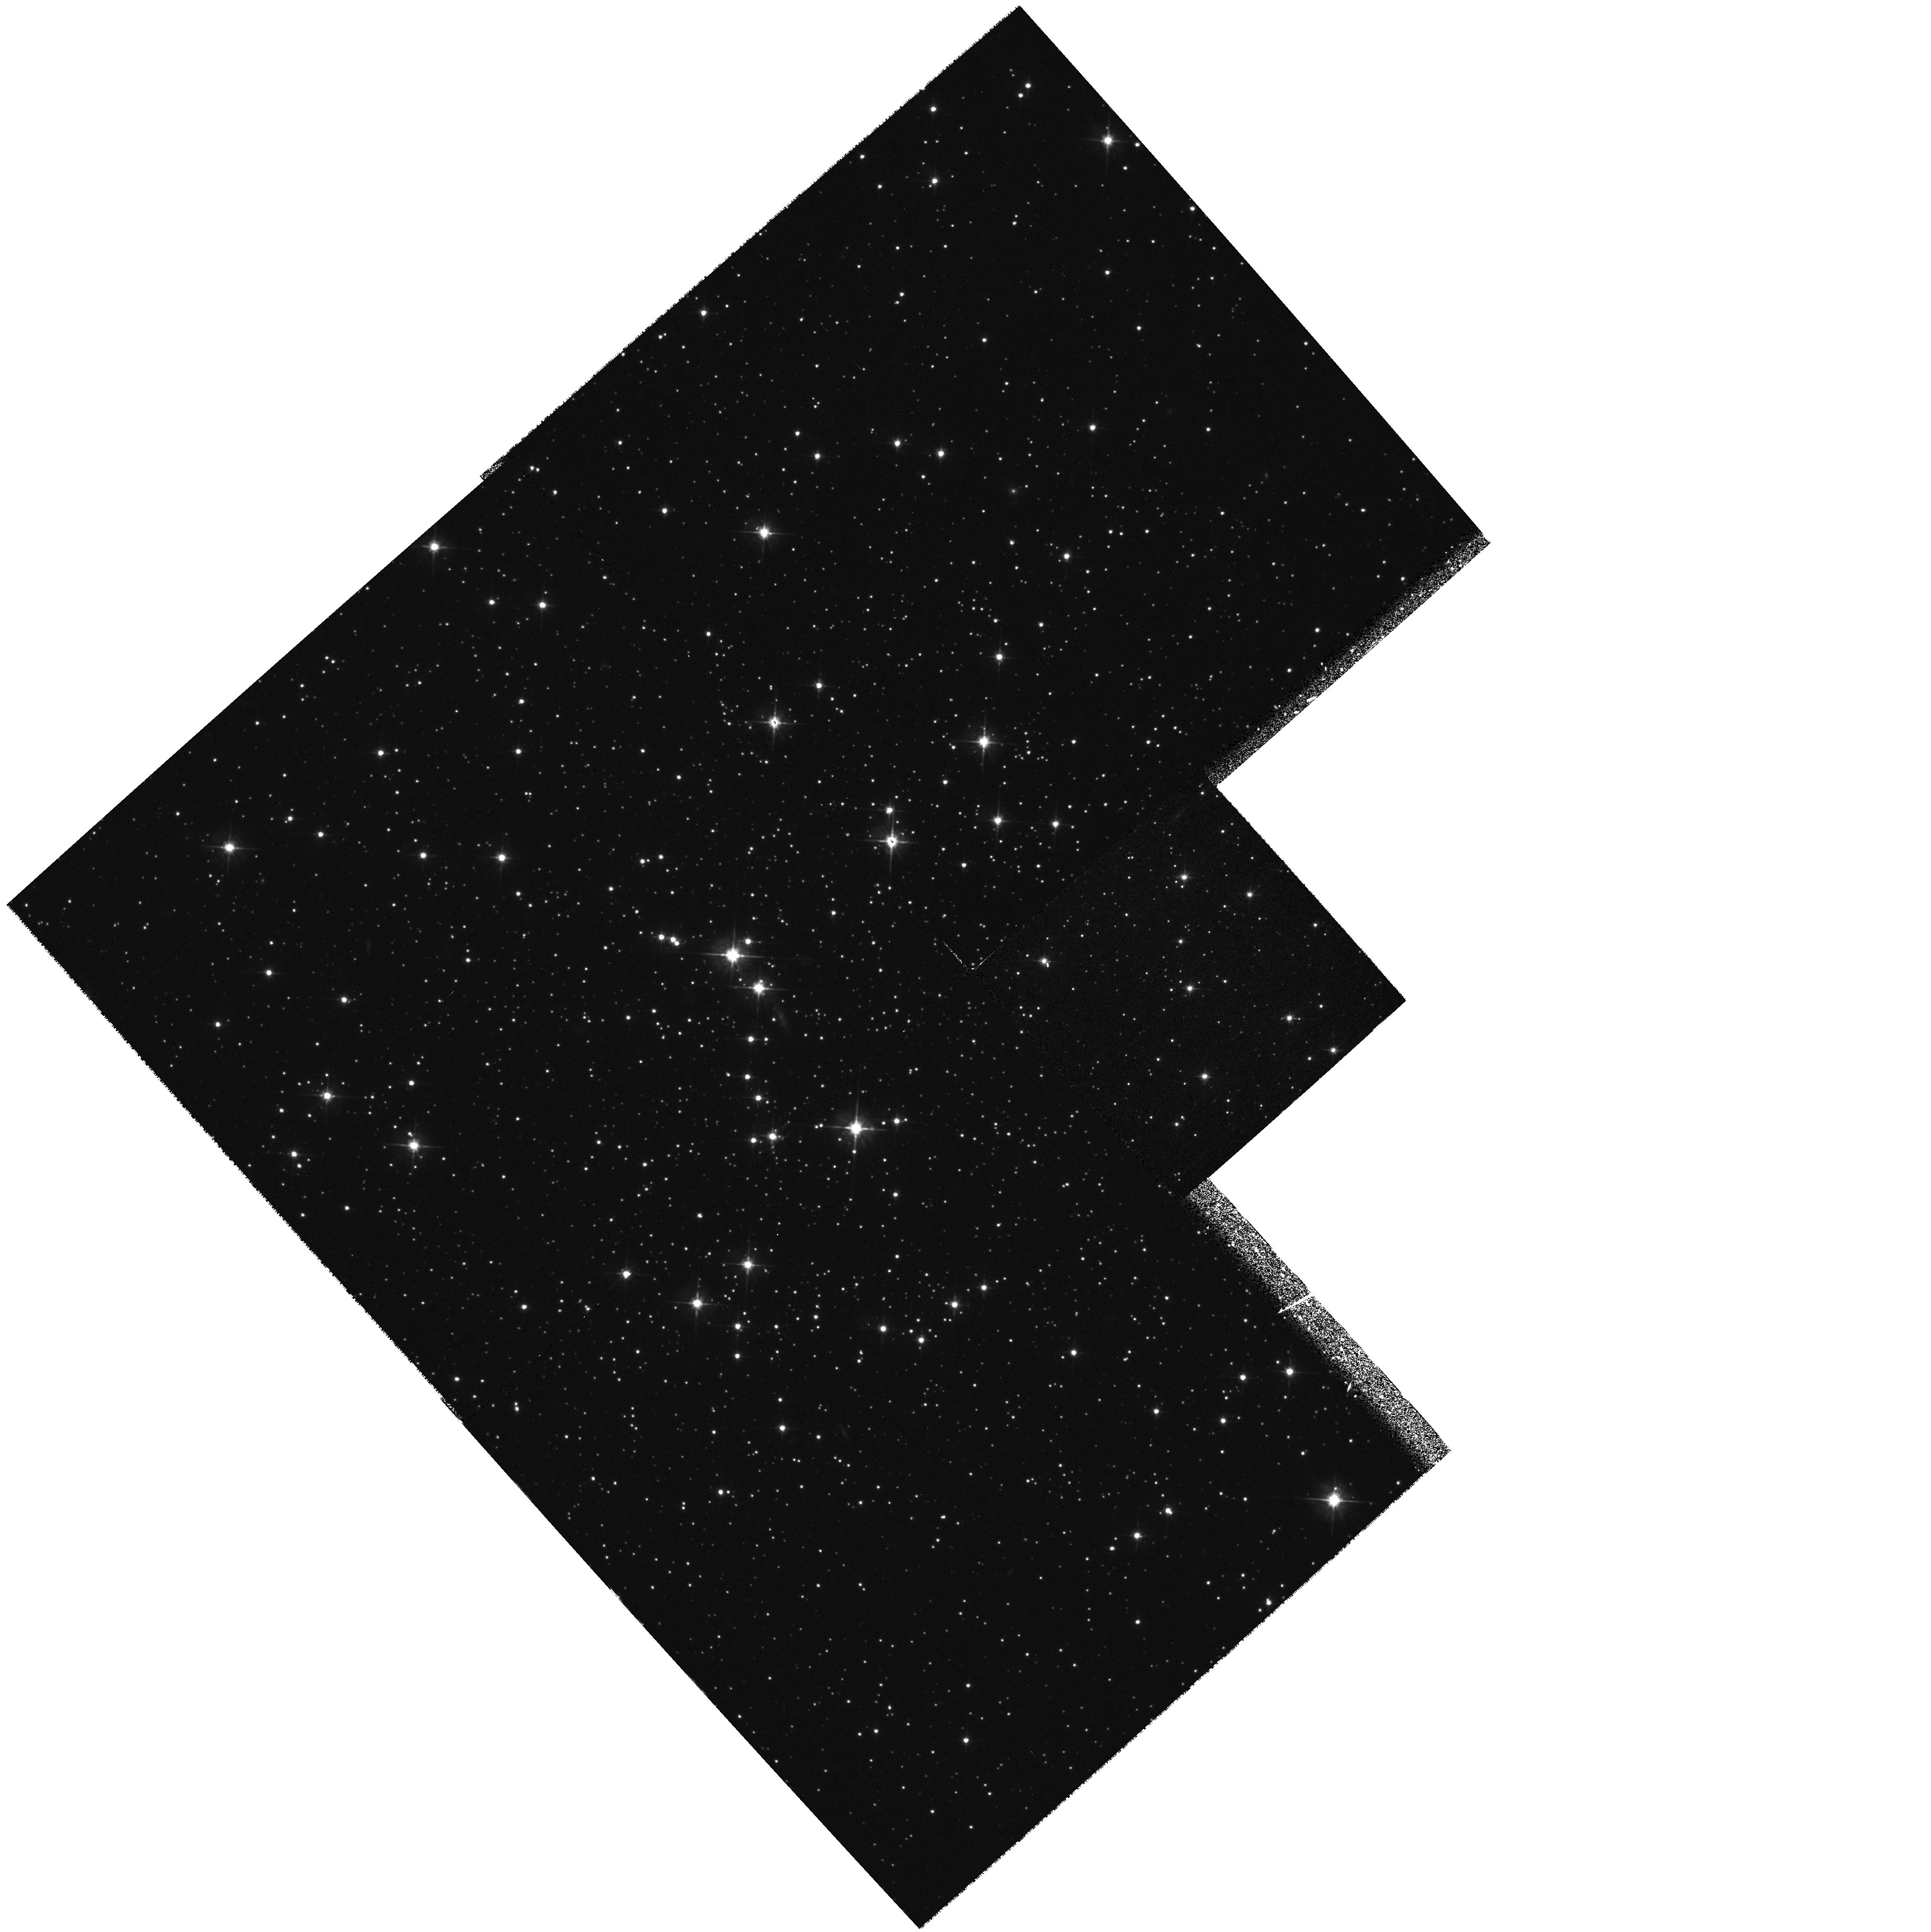
Target: ARP2
Instrument: WFPC2/PC
Filter: F555W
Exposure: 31 min
Observation ID: hst_6701_01_wfpc2_pc_f555w_u37g01

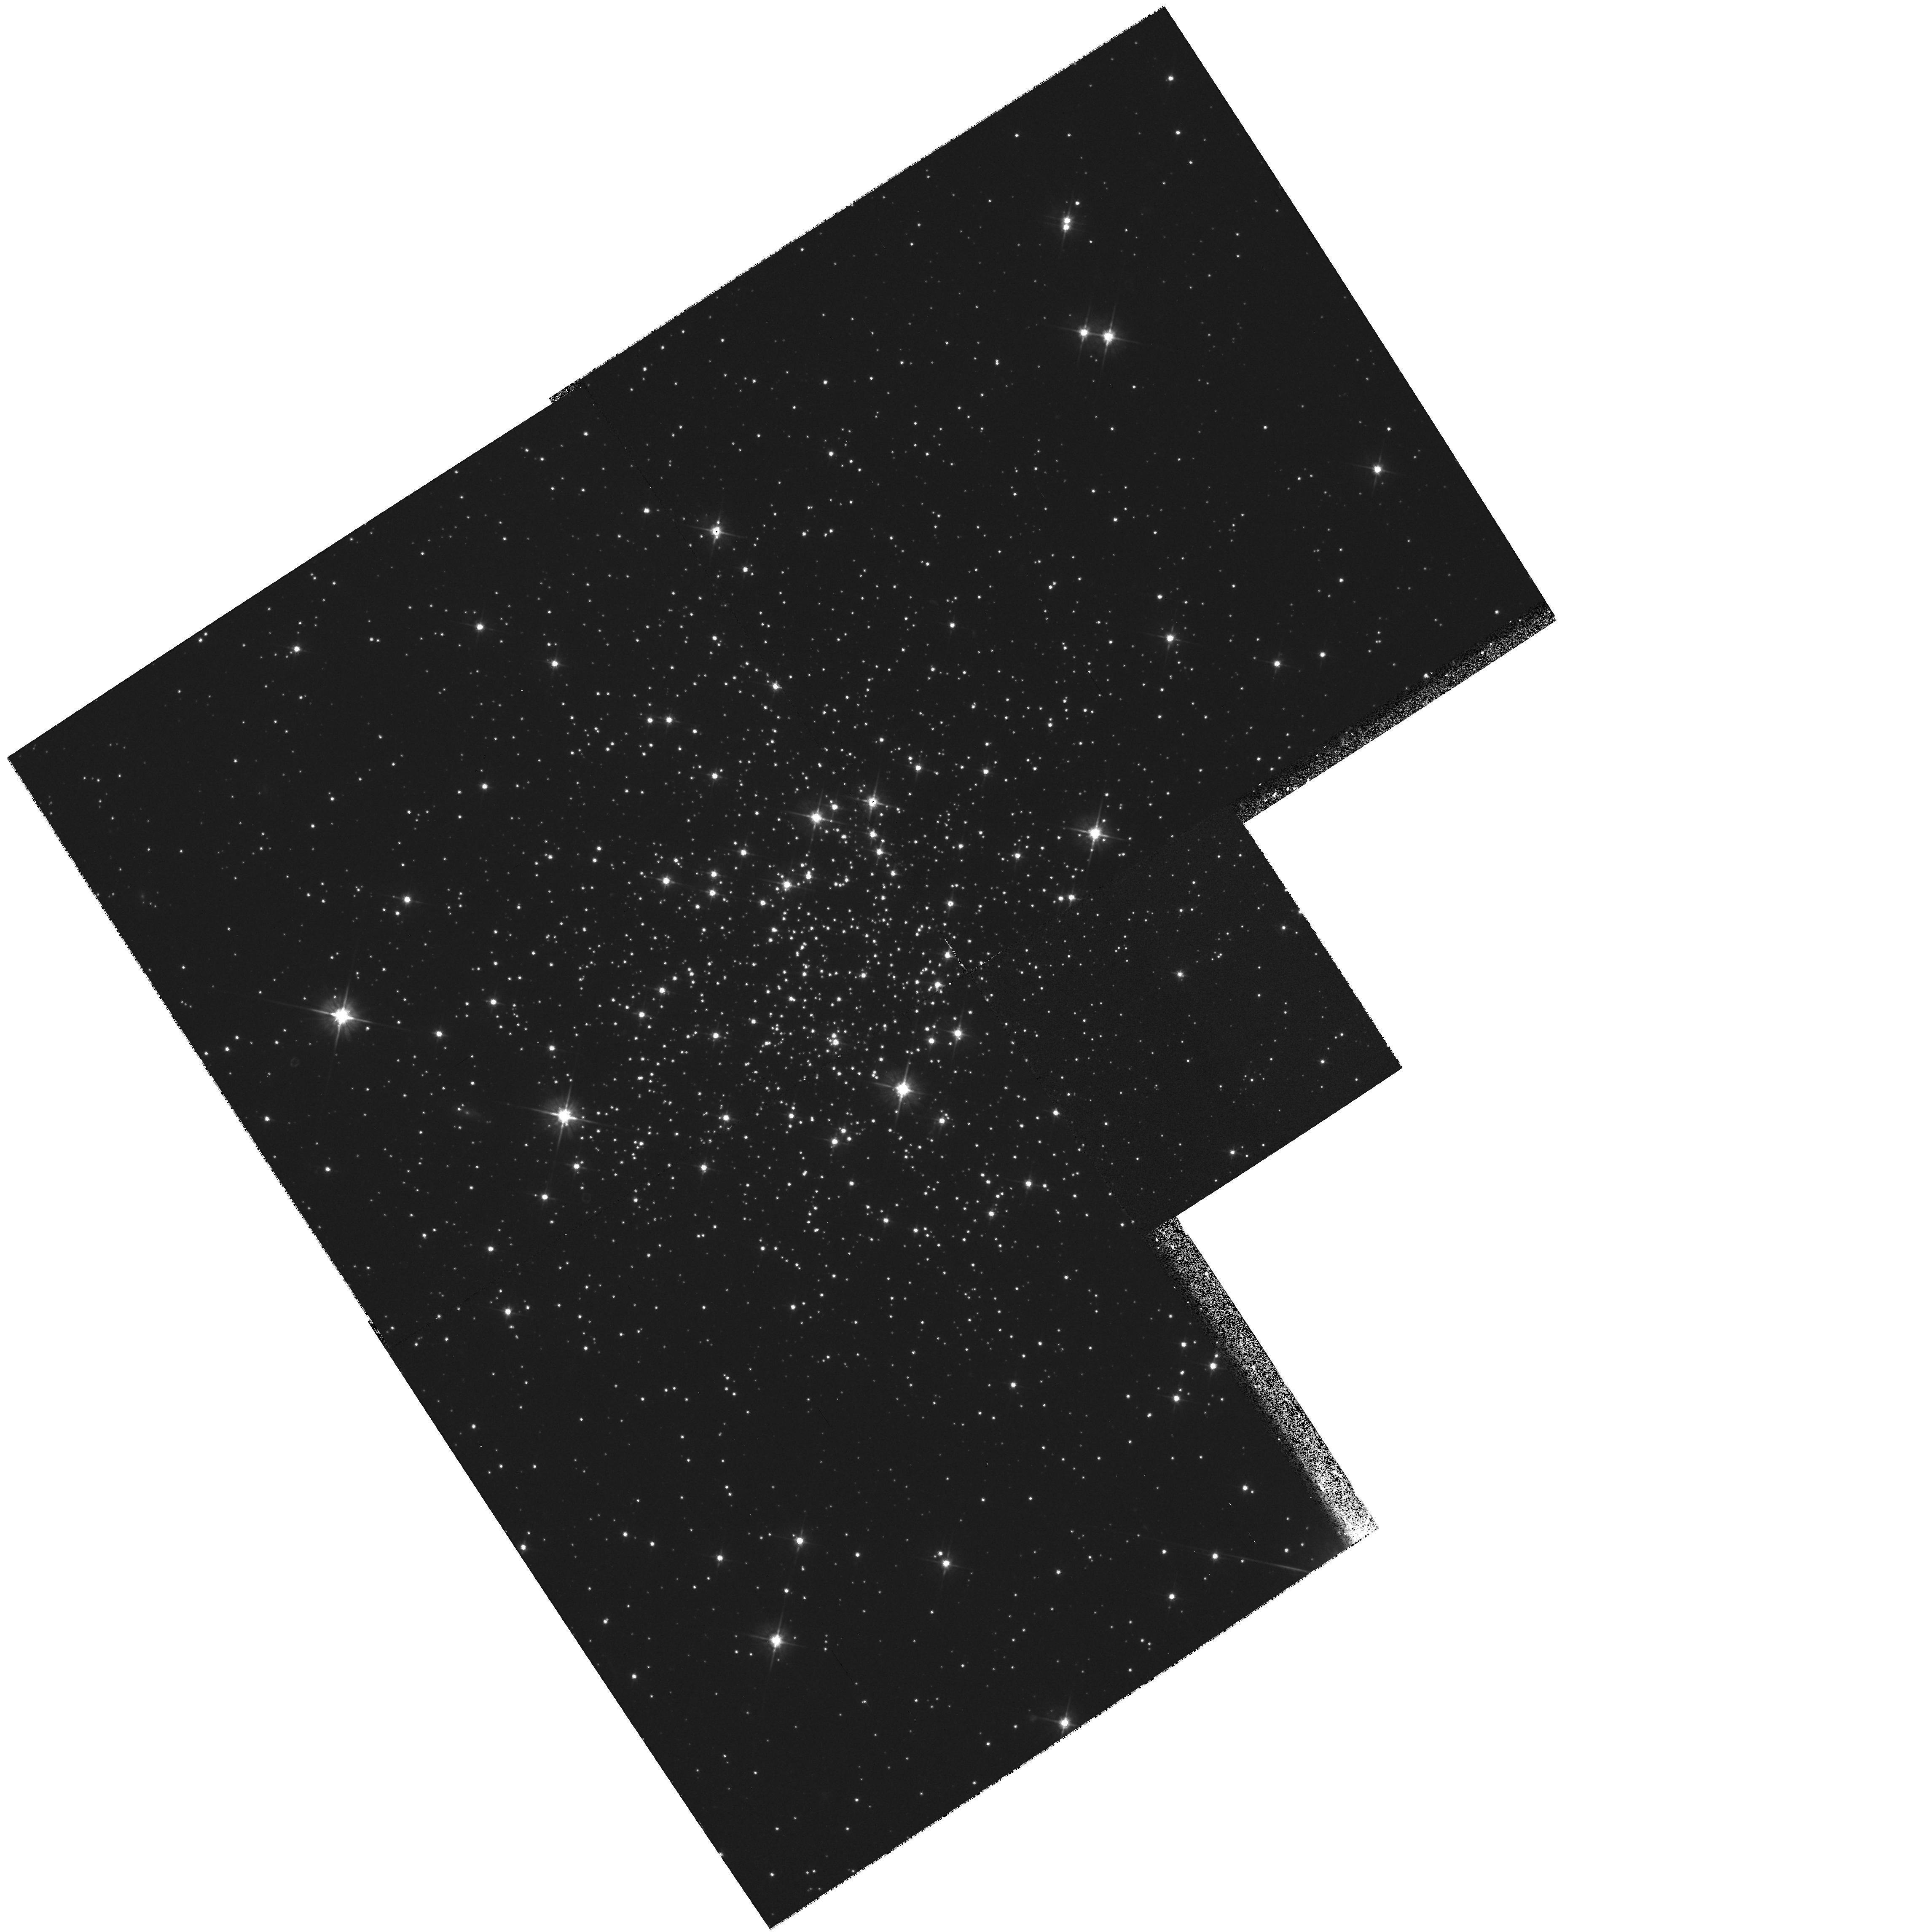
Target: TER7
Instrument: WFPC2/PC
Filter: F555W
Exposure: 31 min
Observation ID: hst_6701_02_wfpc2_pc_f555w_u37g02

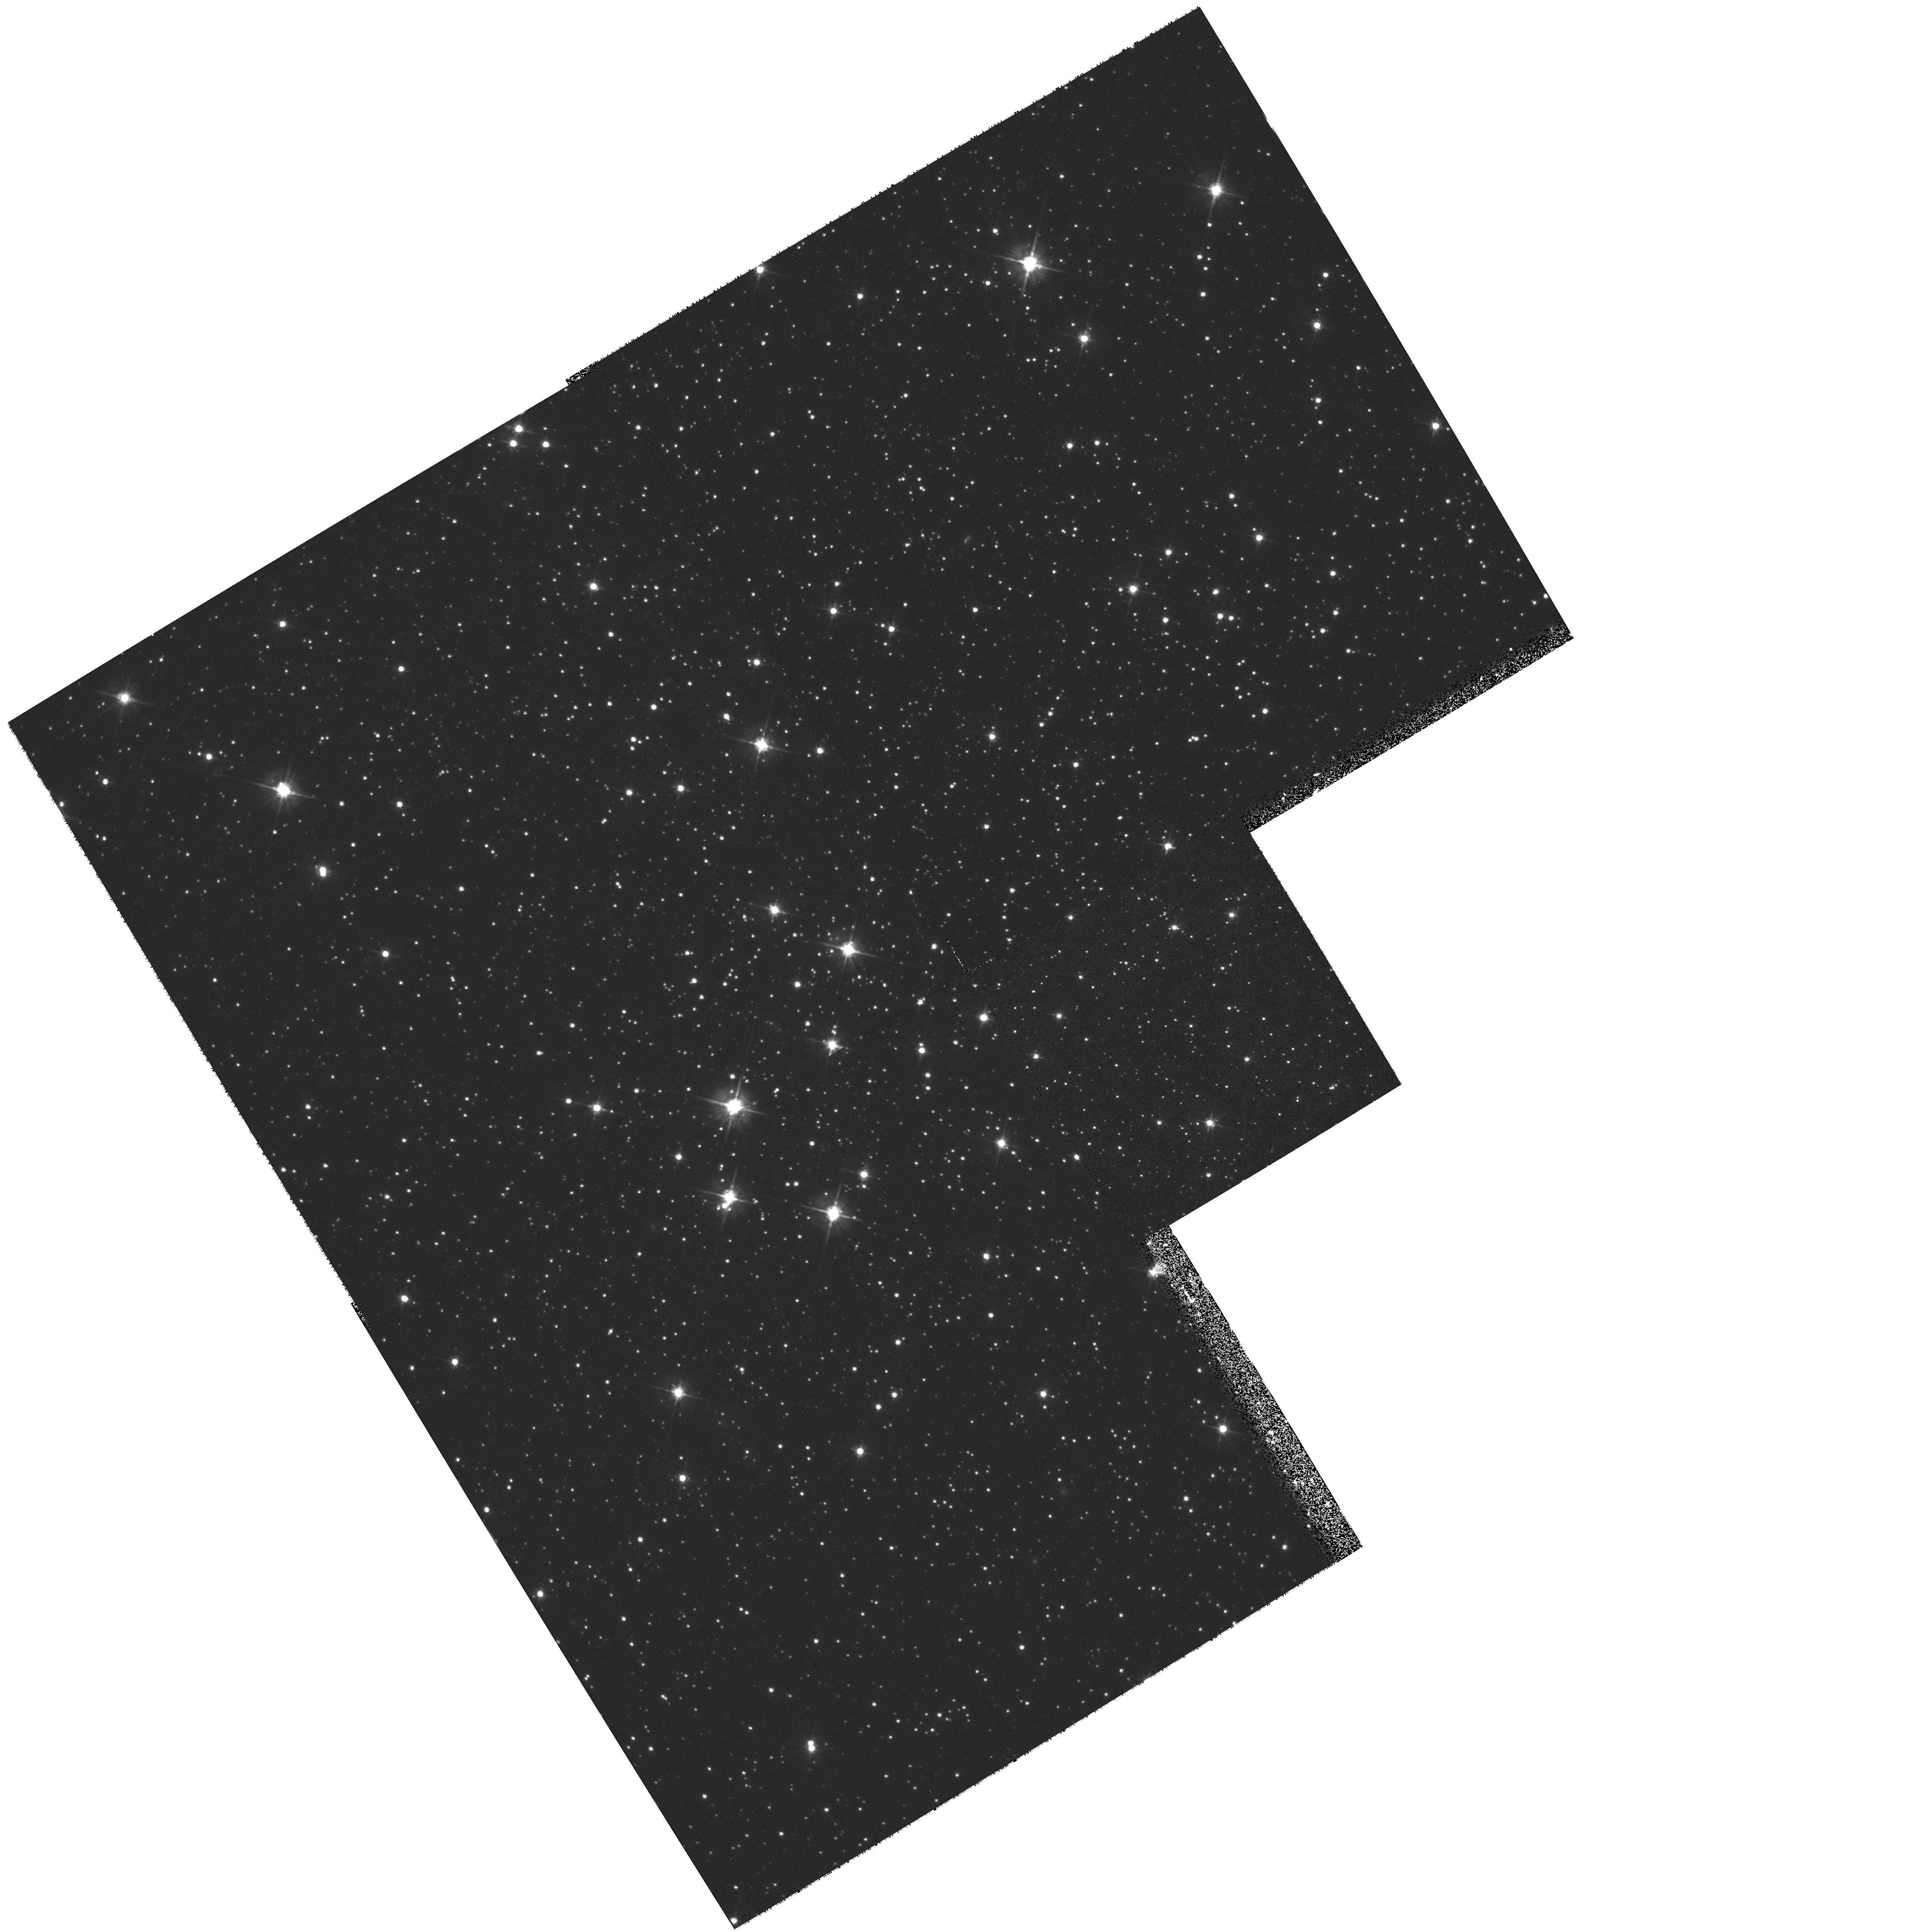
Target: TER8
Instrument: WFPC2/PC
Filter: F555W
Exposure: 31 min
Observation ID: hst_6701_13_wfpc2_pc_f555w_u37g13

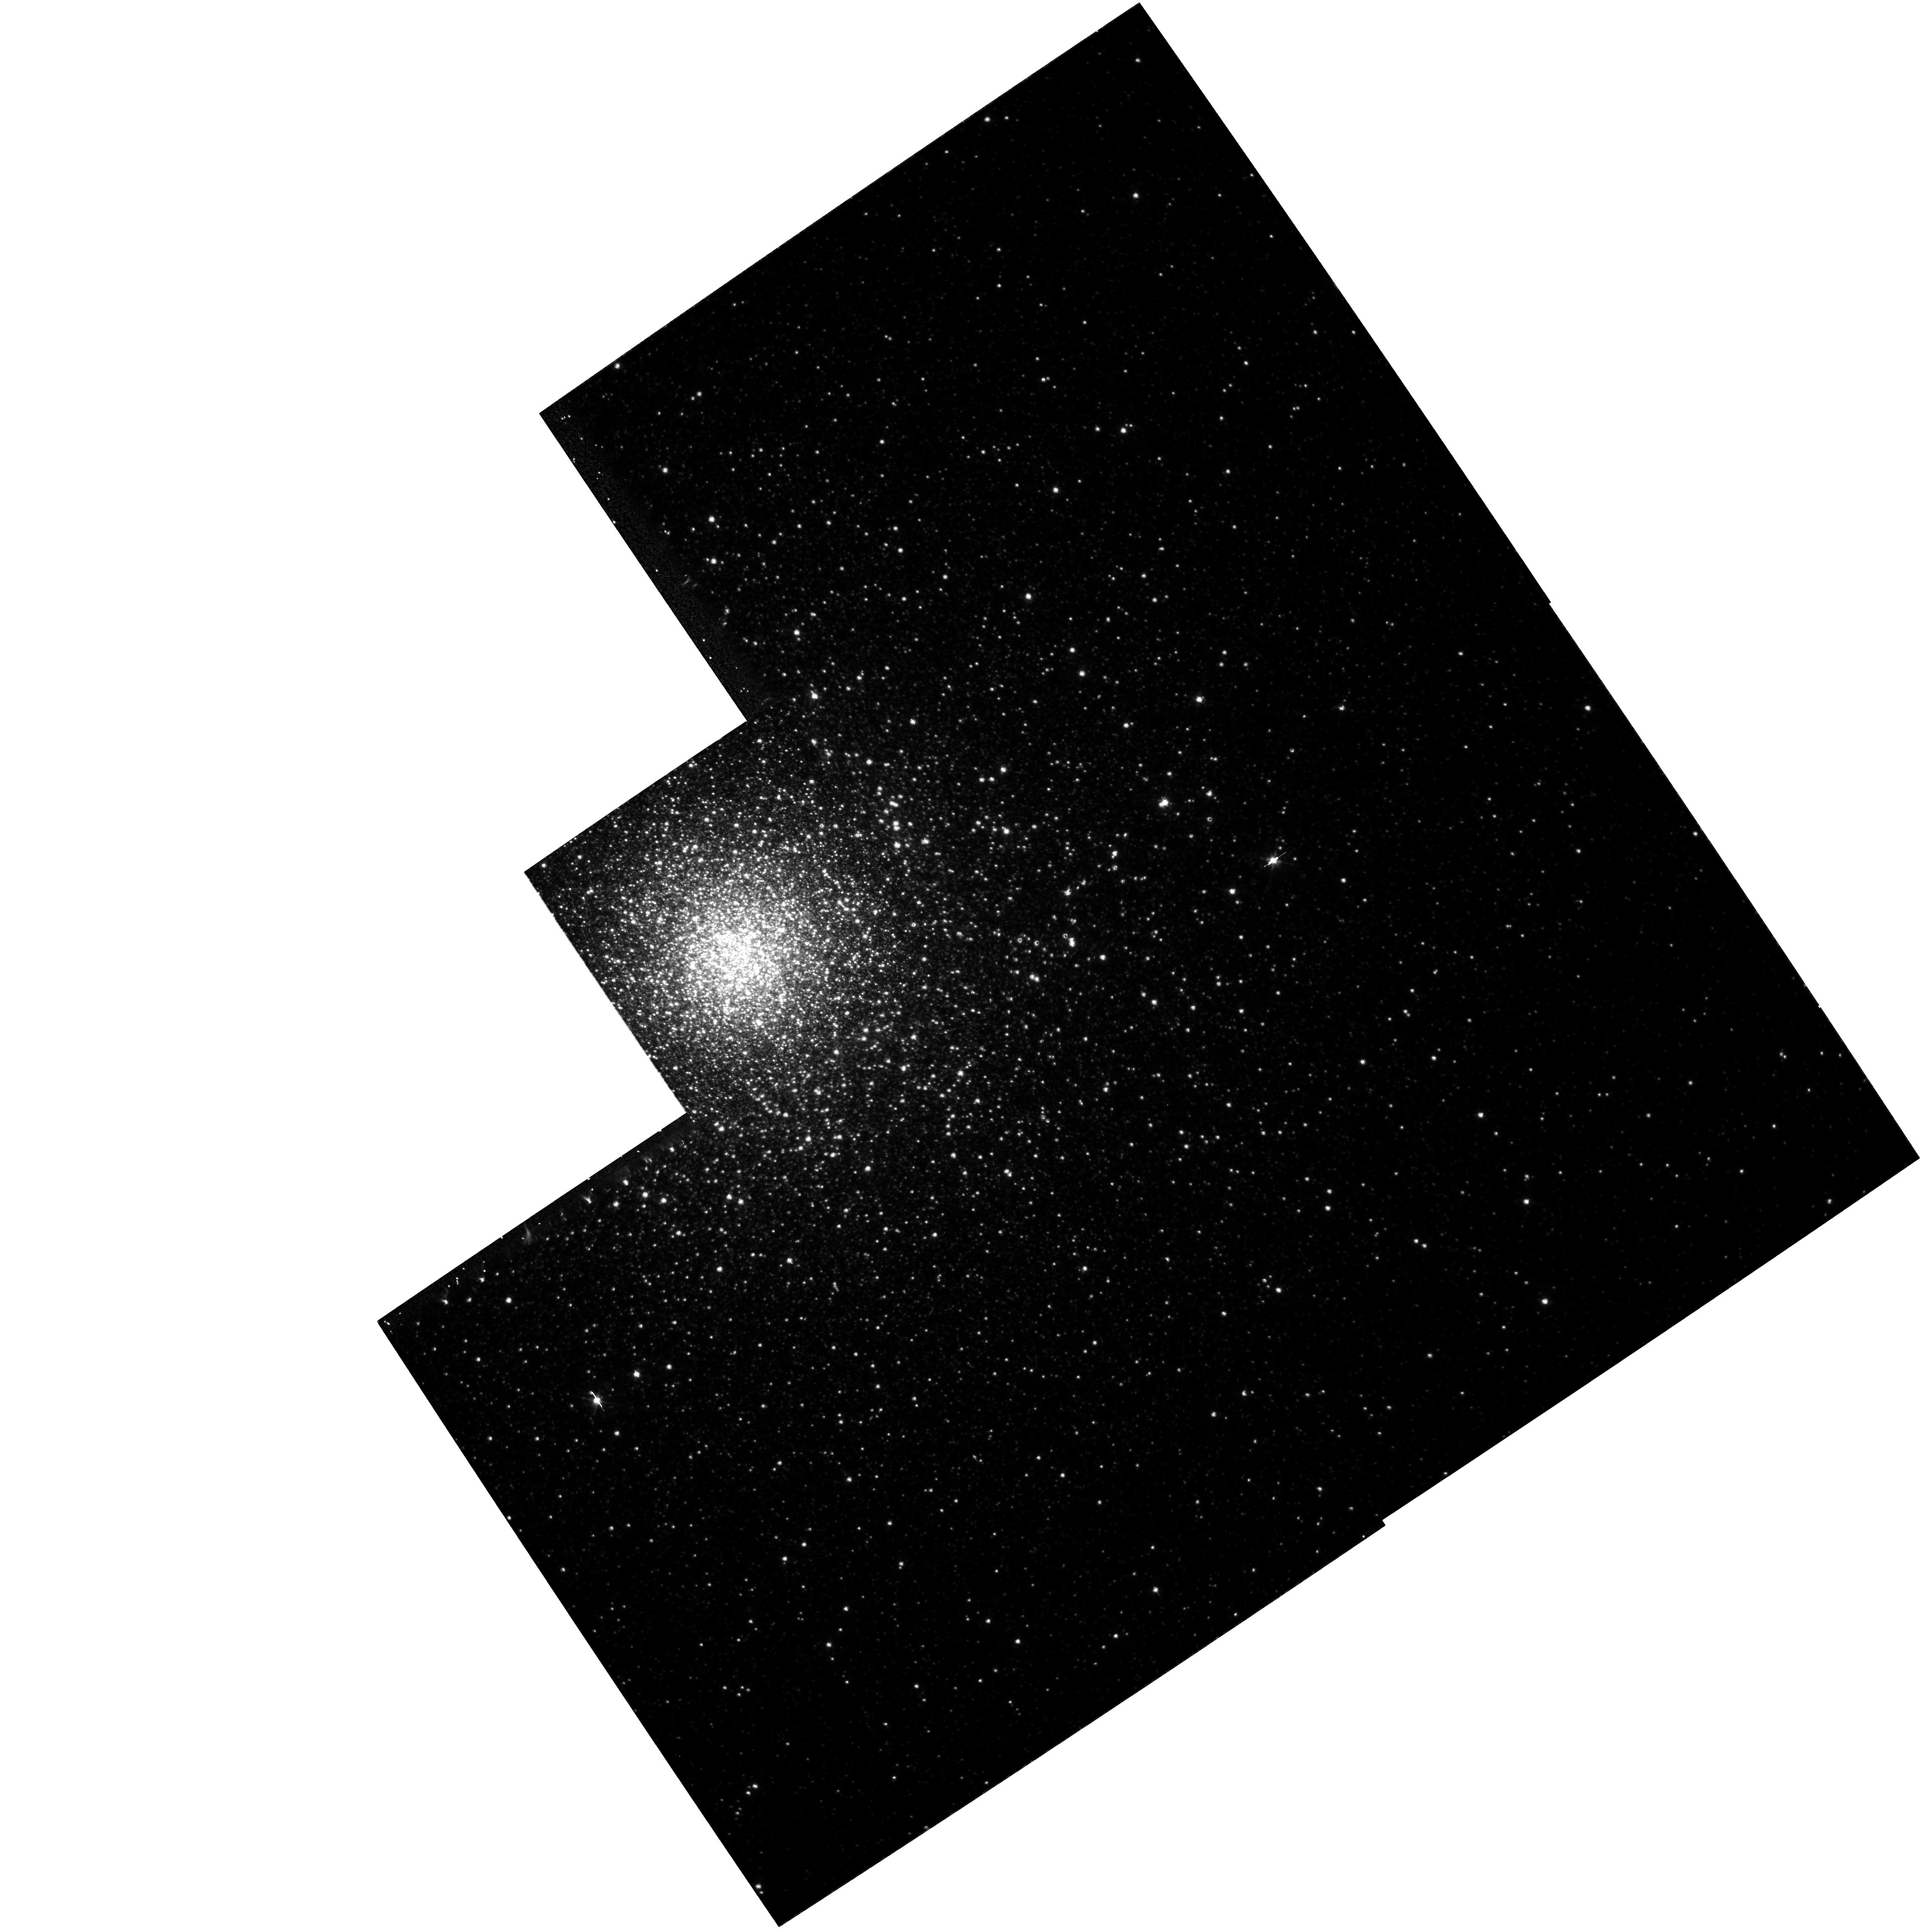
Target: NGC6715
Instrument: WFPC2/PC
Filter: F555W
Exposure: 31 min
Observation ID: hst_6701_a4_wfpc2_pc_f555w_u37ga4

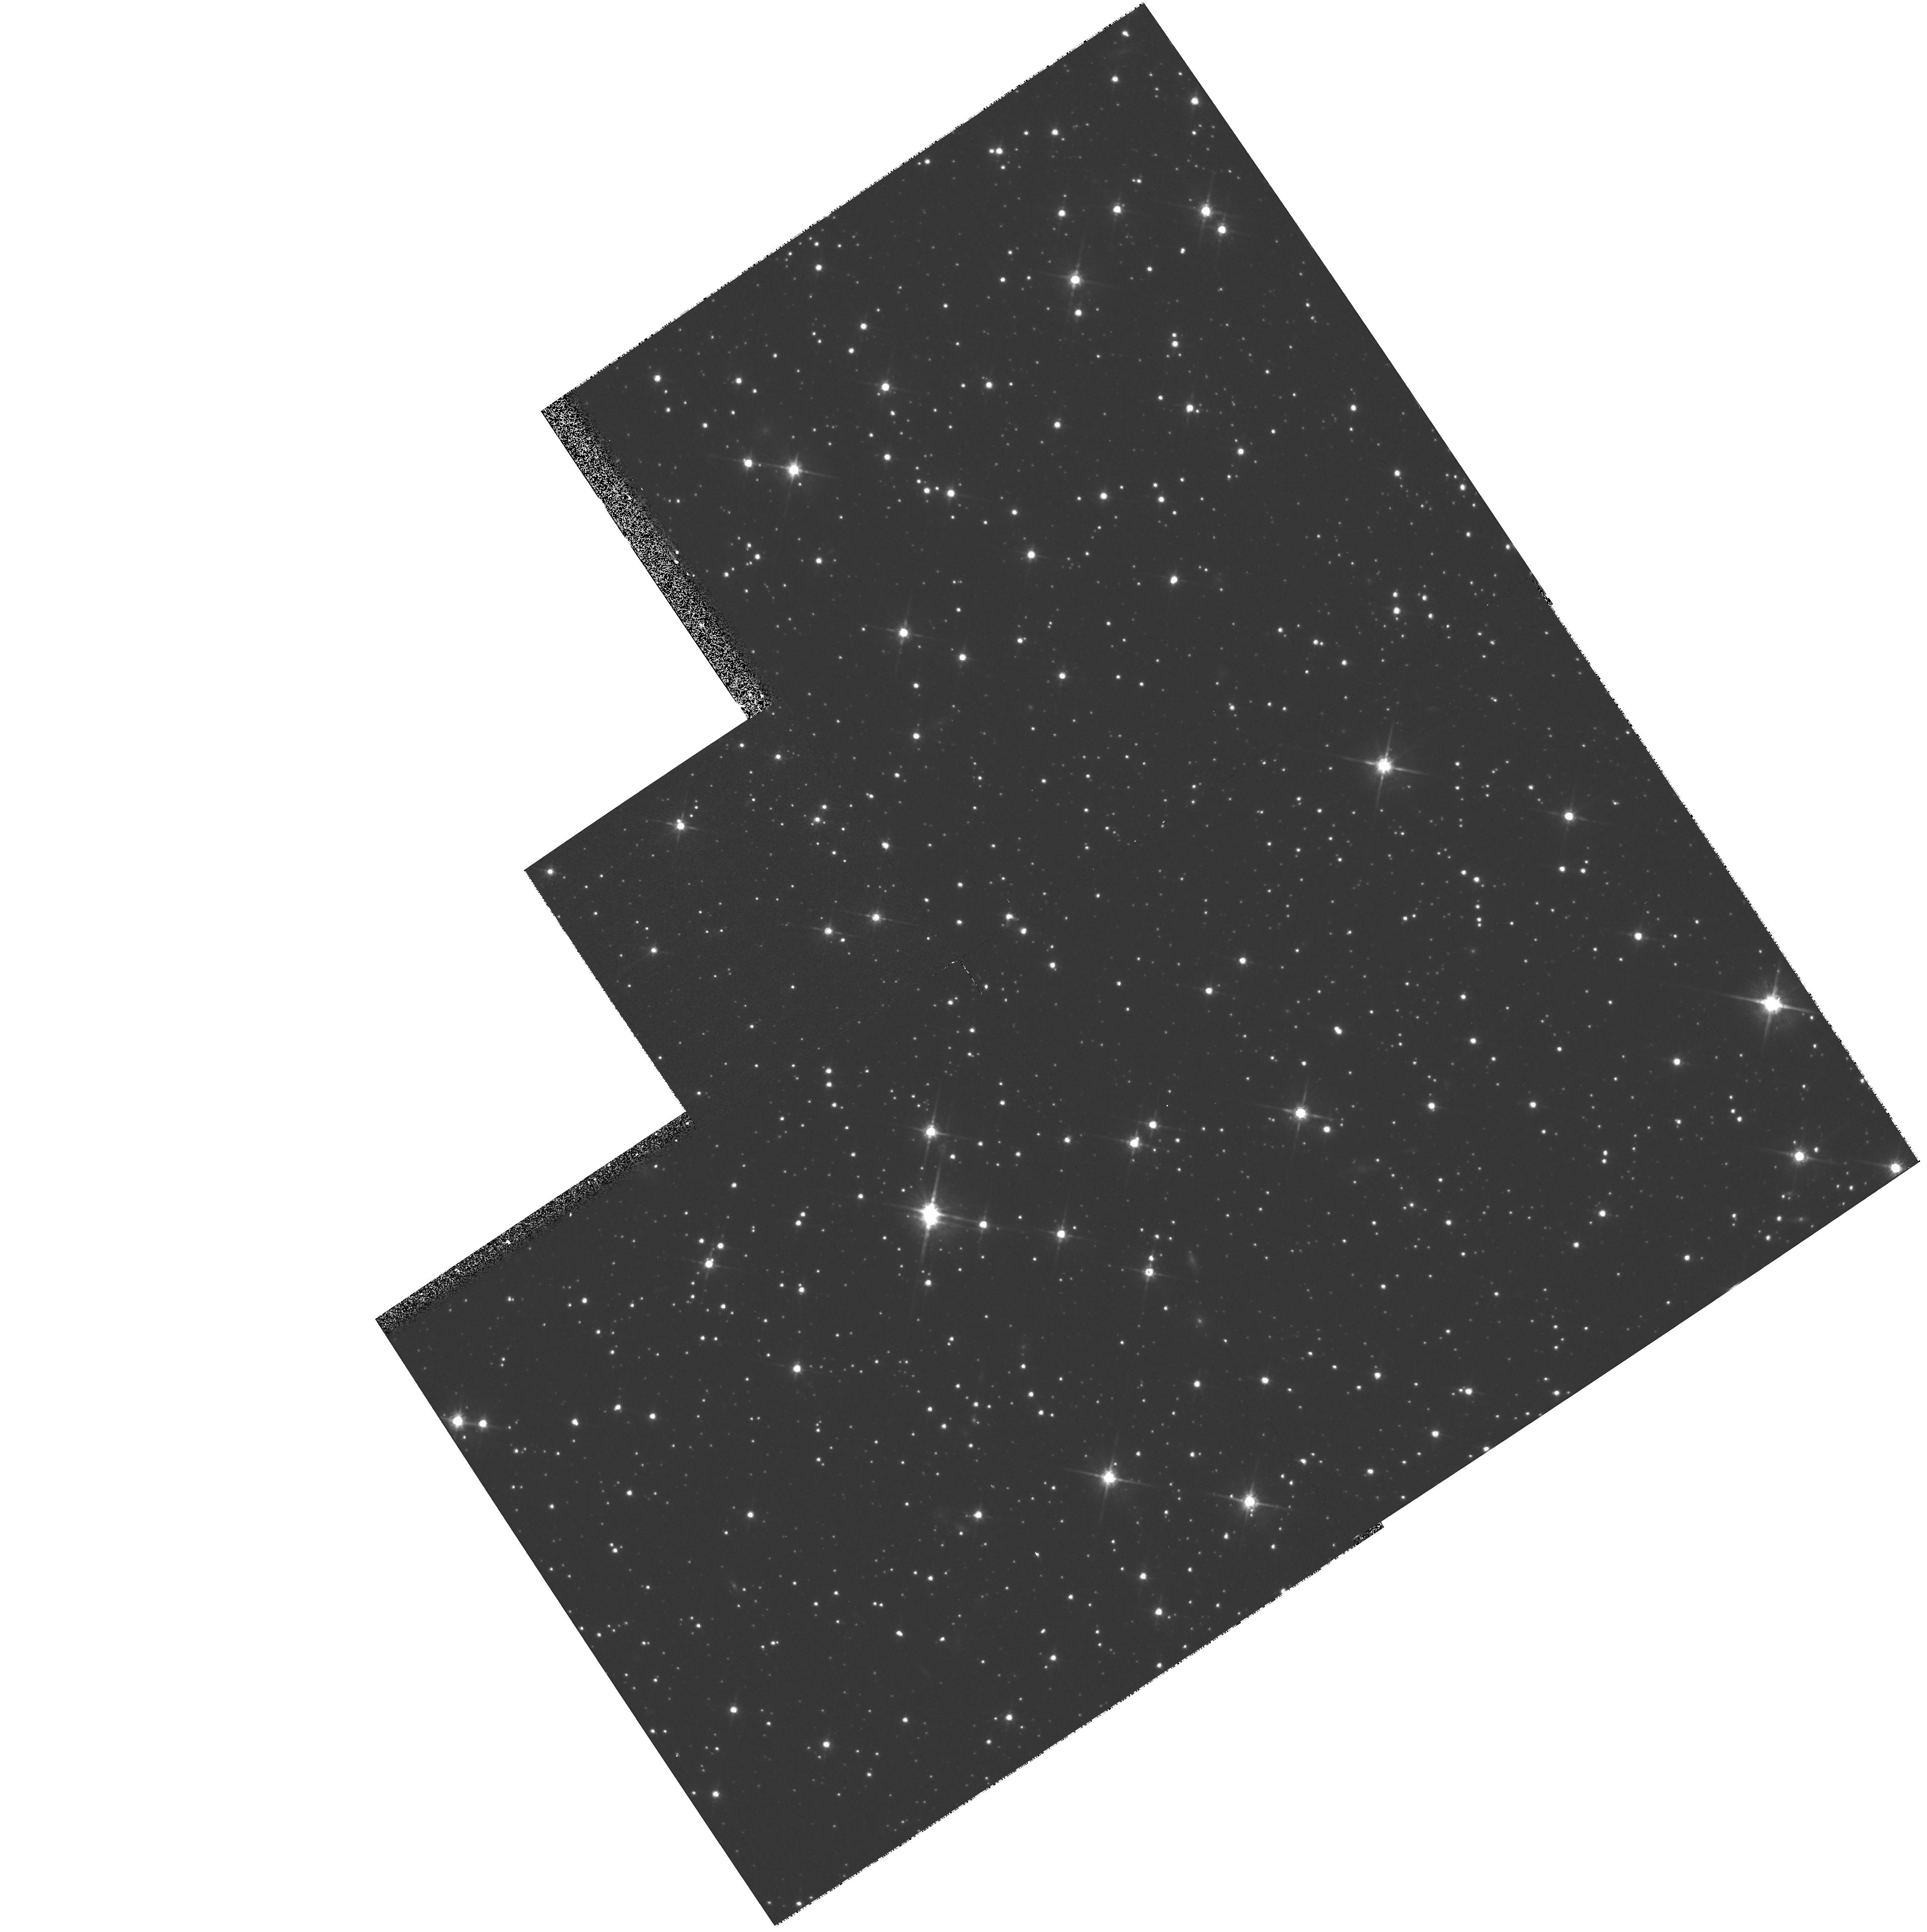
Target: GAL-185503-304242
Instrument: WFPC2/PC
Filter: F814W
Exposure: 29 min
Observation ID: hst_6701_04_wfpc2_pc_f814w_u37g04

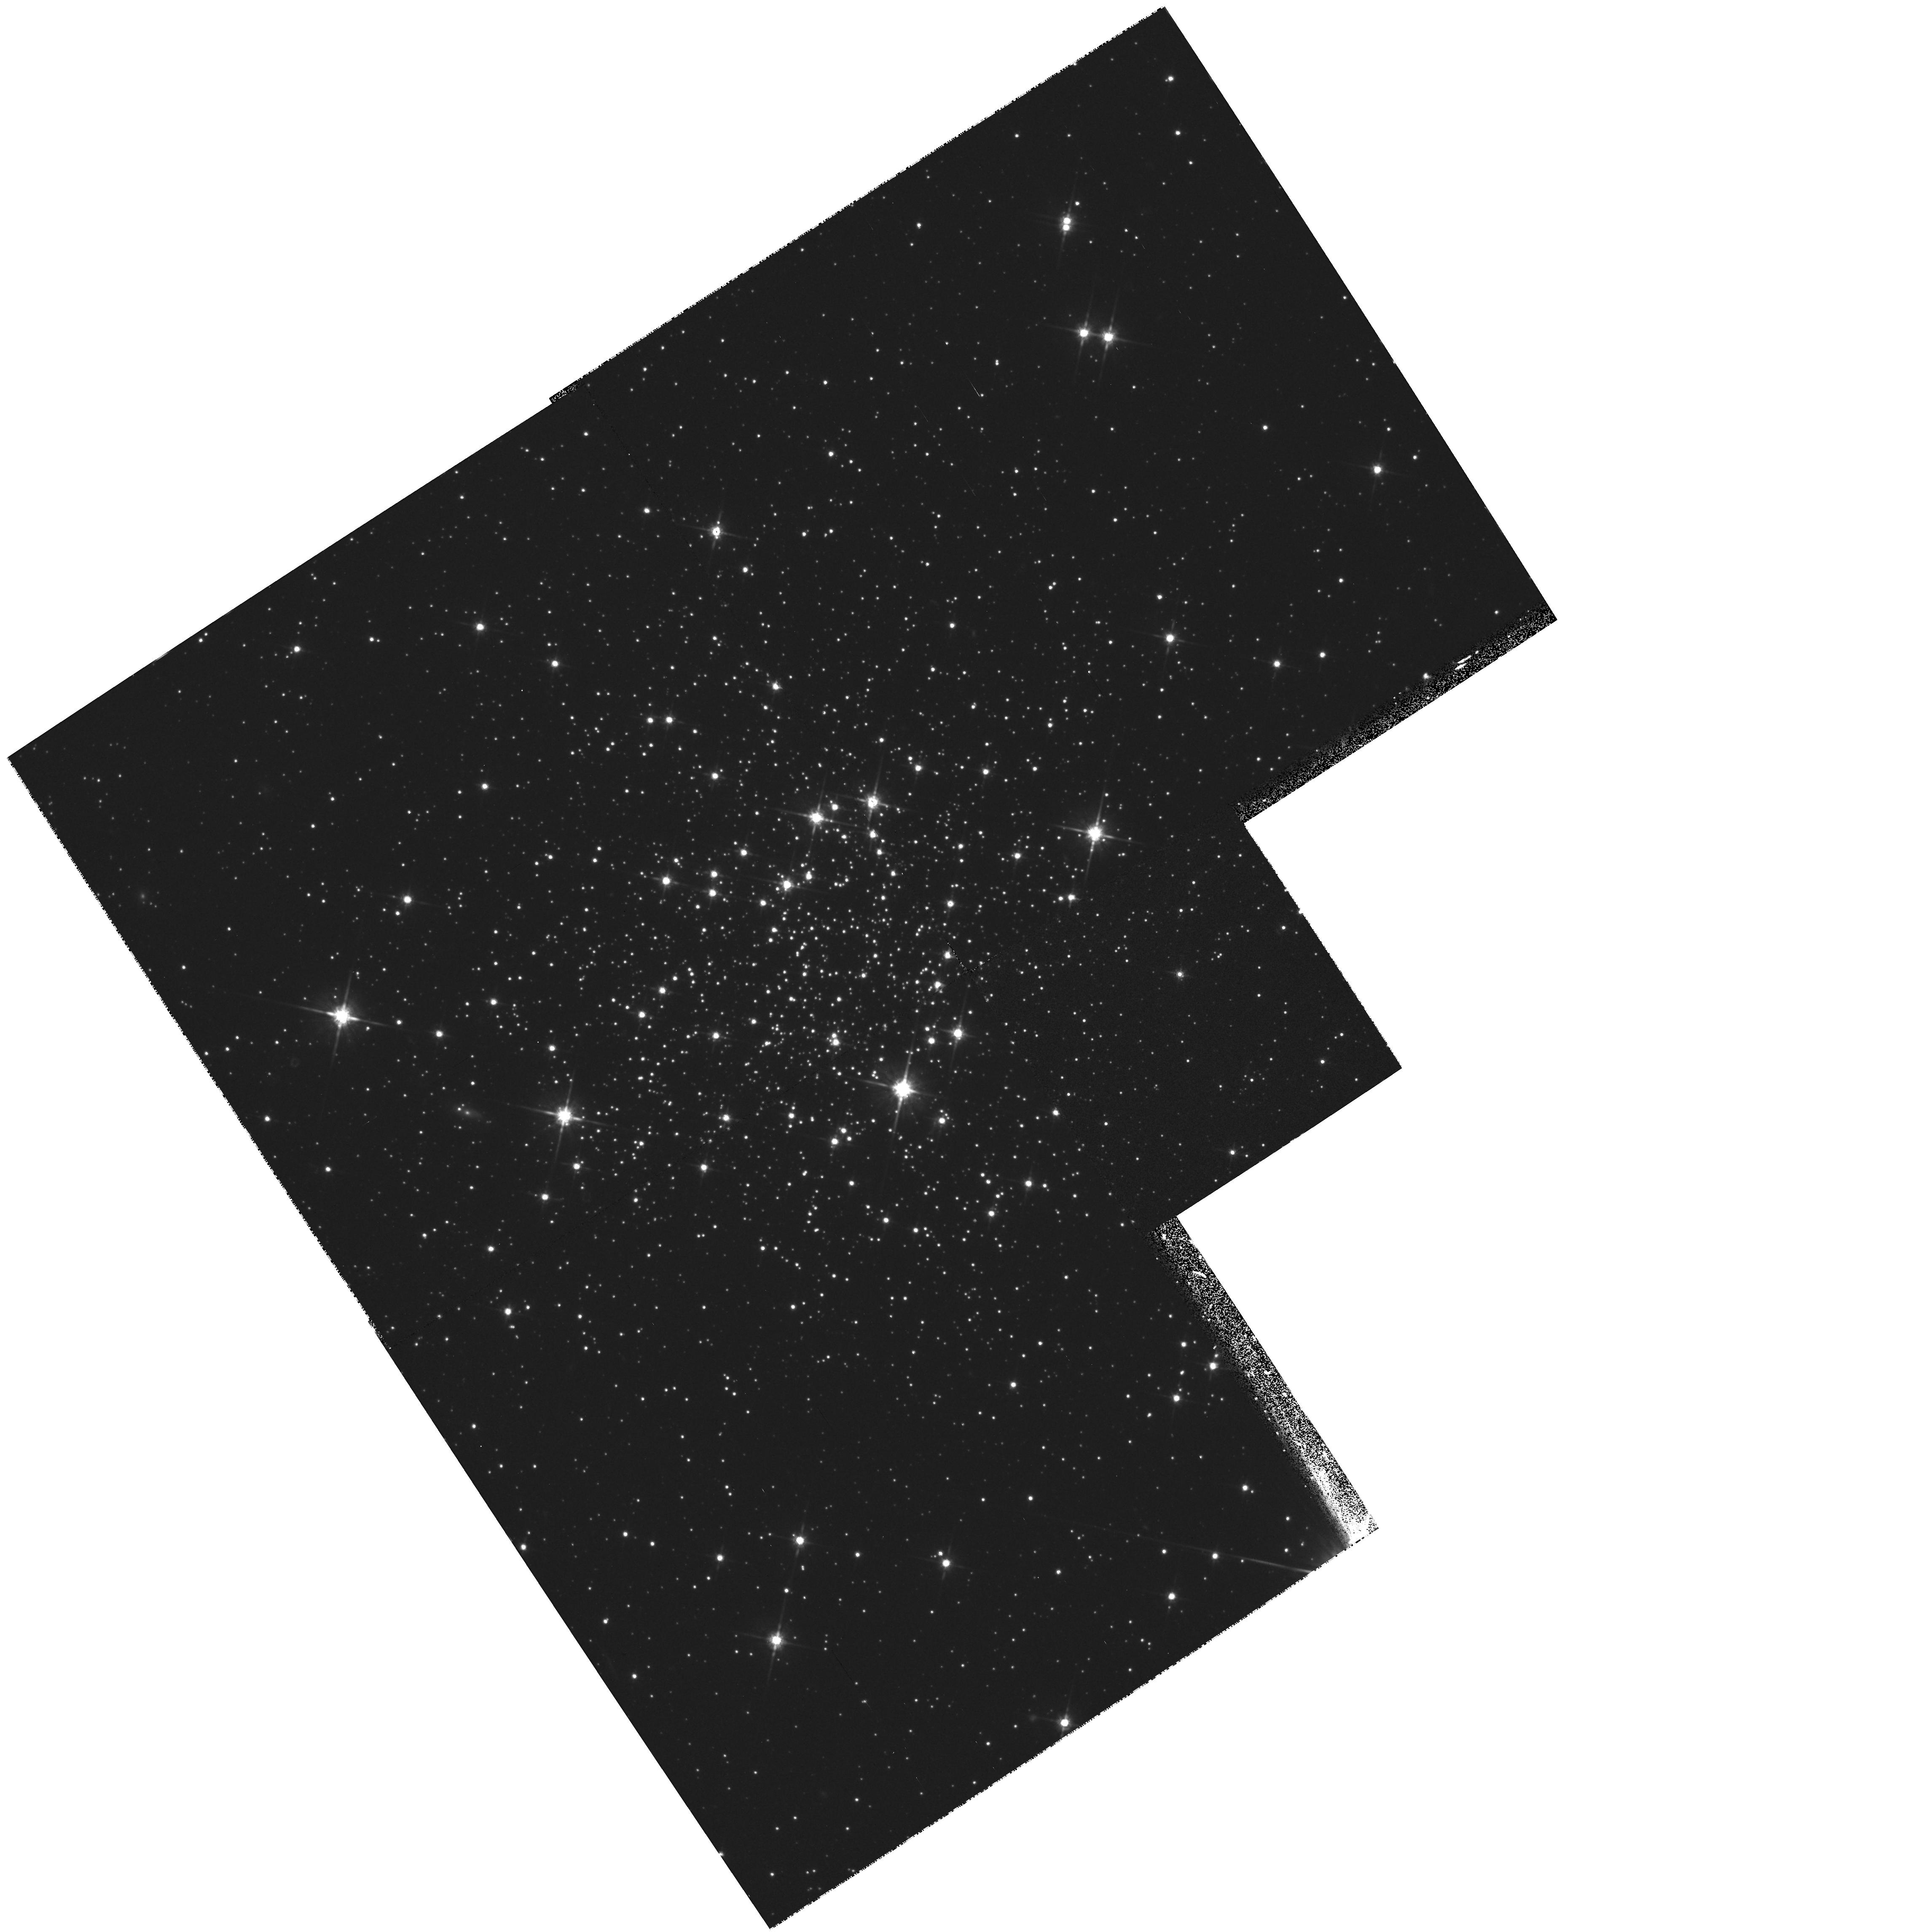
Target: TER7
Instrument: WFPC2/PC
Filter: F814W
Exposure: 29 min
Observation ID: hst_6701_02_wfpc2_pc_f814w_u37g02

Photometry of the globular cluster system of the Sagittarius dwarf galaxy (PI: Ibata, Rodrigo)

We propose to use the WFPC2 to obtain deep V (F555W) and I (F814W) band images of the globular clusters of the Sagittarius dwarf galaxy: M54 (NGC 6715), Ter 7, Ter 8 and Arp 2. Isochrone fits to these data will yield the accurate ages of M54, Ter 8 and the Sagittarius dwarf galaxy (Sgr). These age estimates are needed to model the dynamics and evolution of the Sgr system and its interaction with the Milky Way. Sgr is in the final stages of tidal disruption (Velazquez & White 1995), so its globular clusters will drift away from their parent galaxy and soon disperse into the Galactic halo. Therefore at least some of the globular clusters of giant spiral galaxies like the Milky Way will have been captured from tidally destroyed dwarf galaxies. This statement has fundamental and wide ranging implications for the formation and evolution of globular clusters and spiral galaxies. It is therefore essential to conduct a detailed and accurate comparative study of the stellar populations of the Sgr and Galactic globular clusters, as we propose here. This, in turn, will allow detailed modeling of the chemical and dynamical evolution of Sgr and its globular clusters.